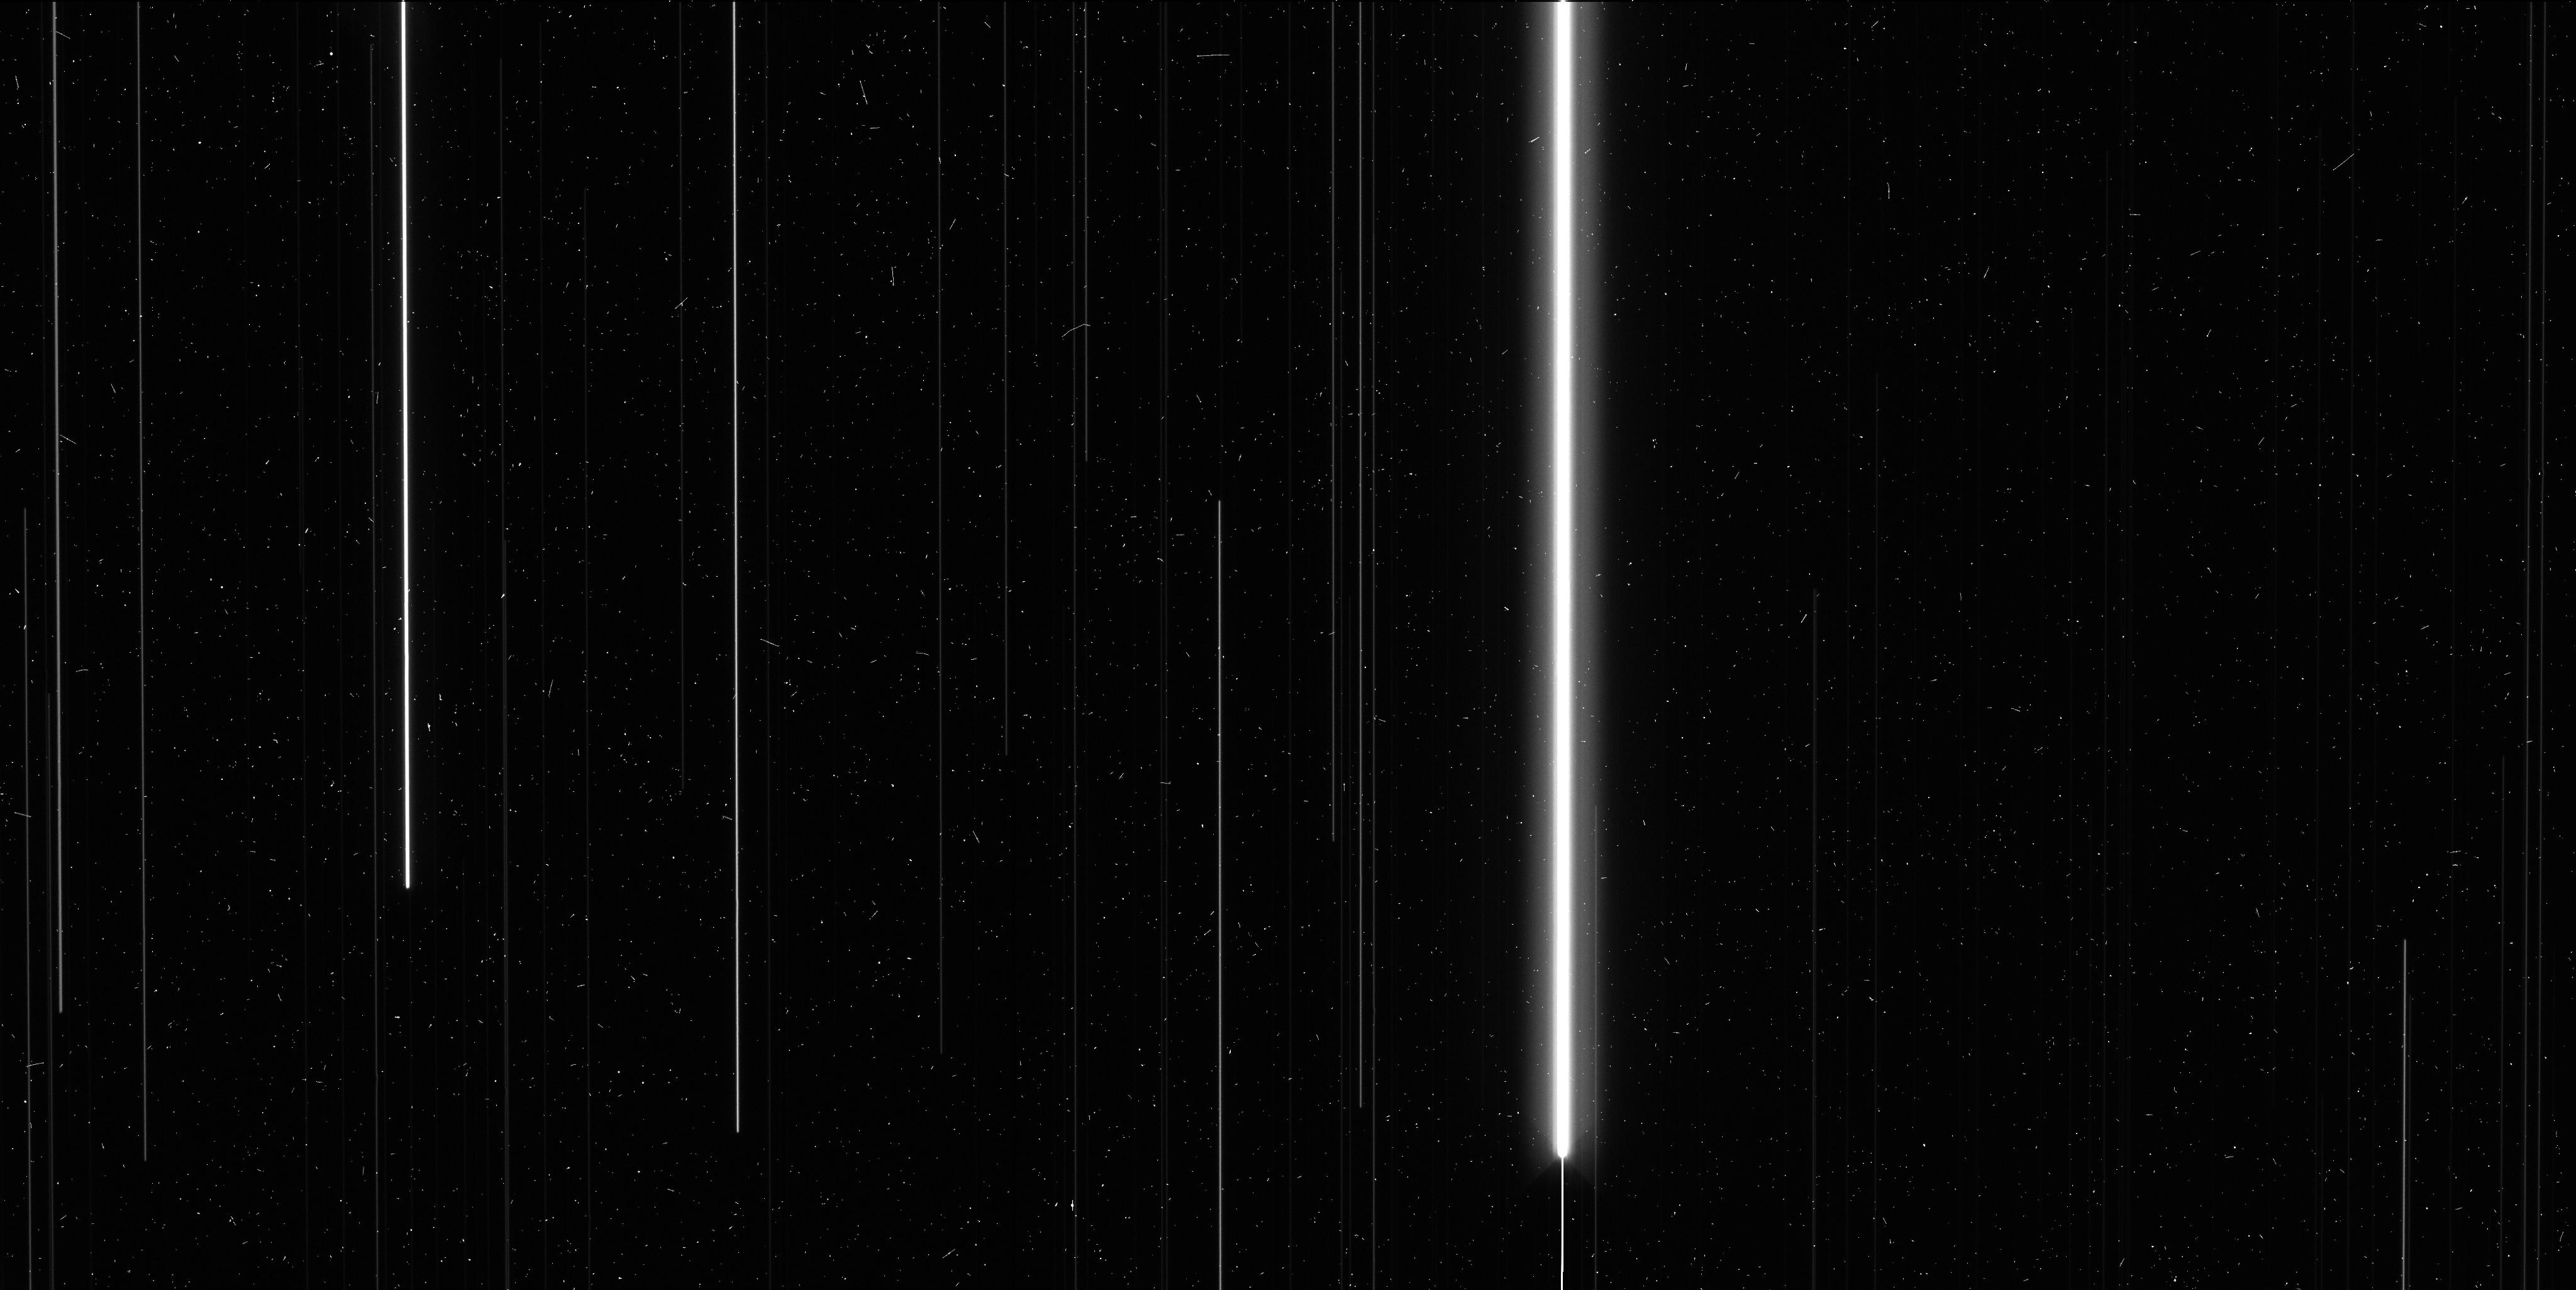
Target: V-SY-AUR
Instrument: WFC3/UVIS
Filter: F606W
Exposure: 7 min
Observation ID: ibx202j9q

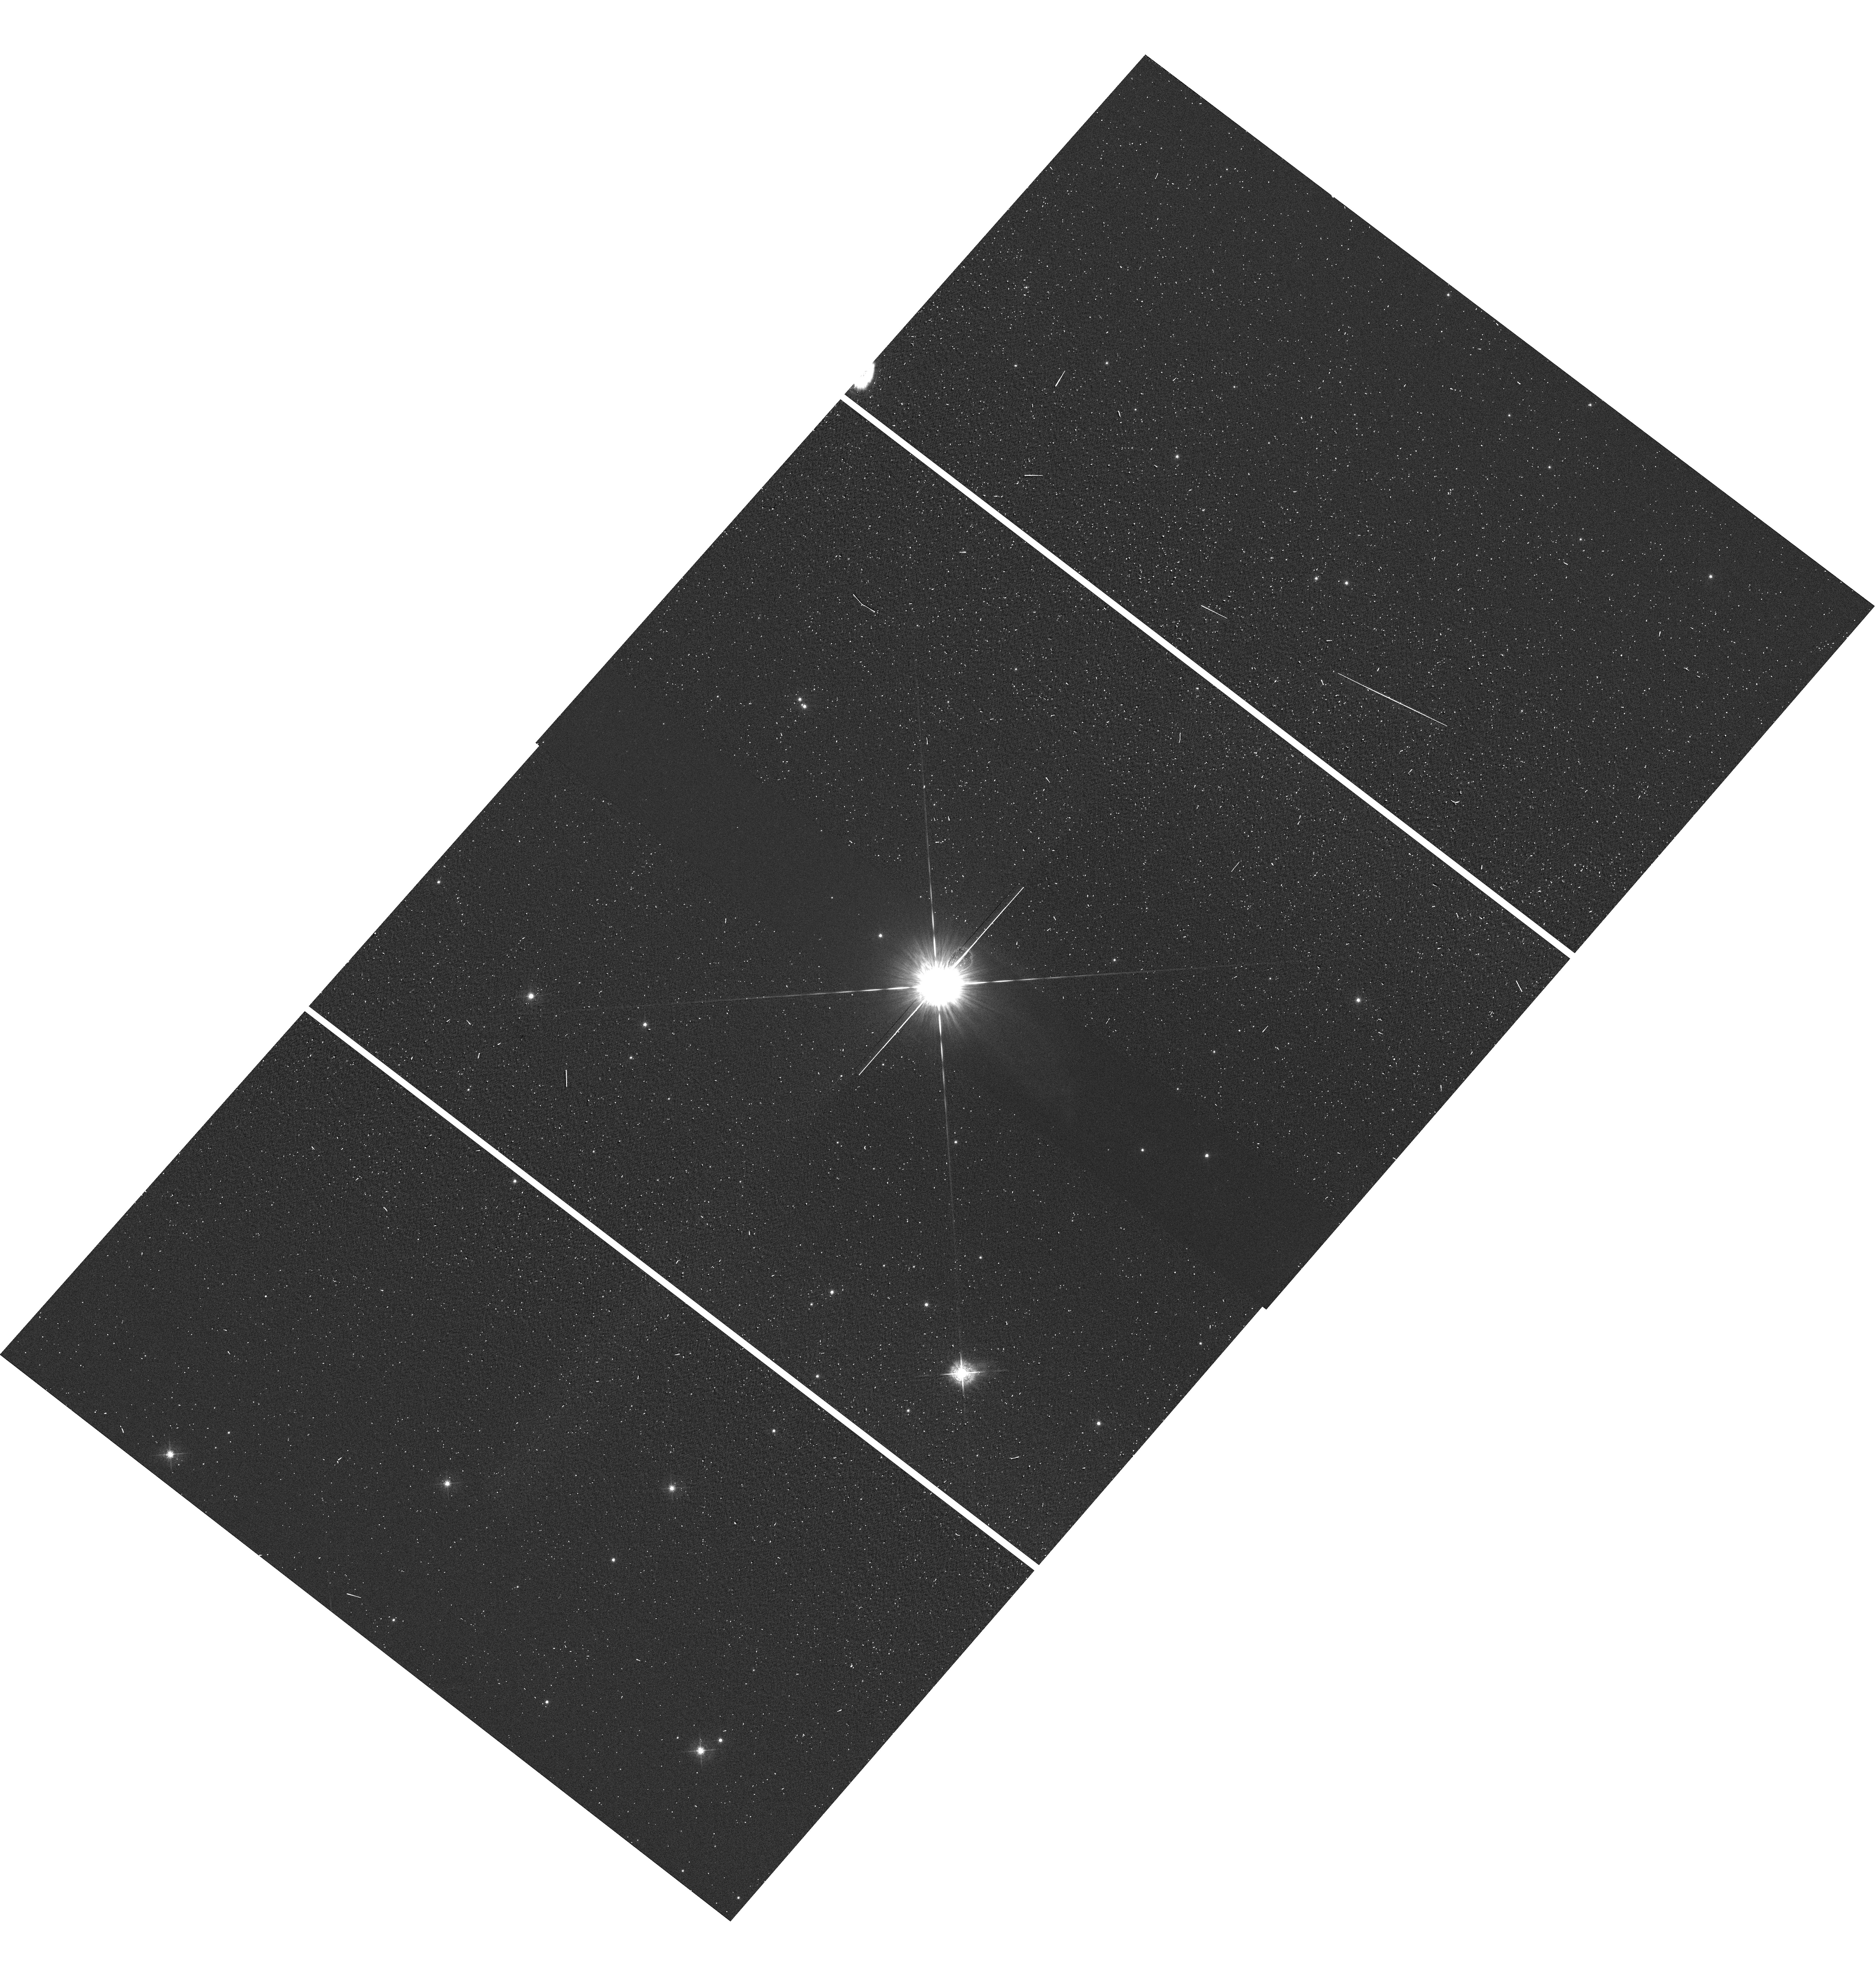
Target: V-RX-AUR
Instrument: WFC3/UVIS
Filter: F547M
Exposure: 1 min
Observation ID: hst_12794_01_wfc3_uvis_f547m_ibx201

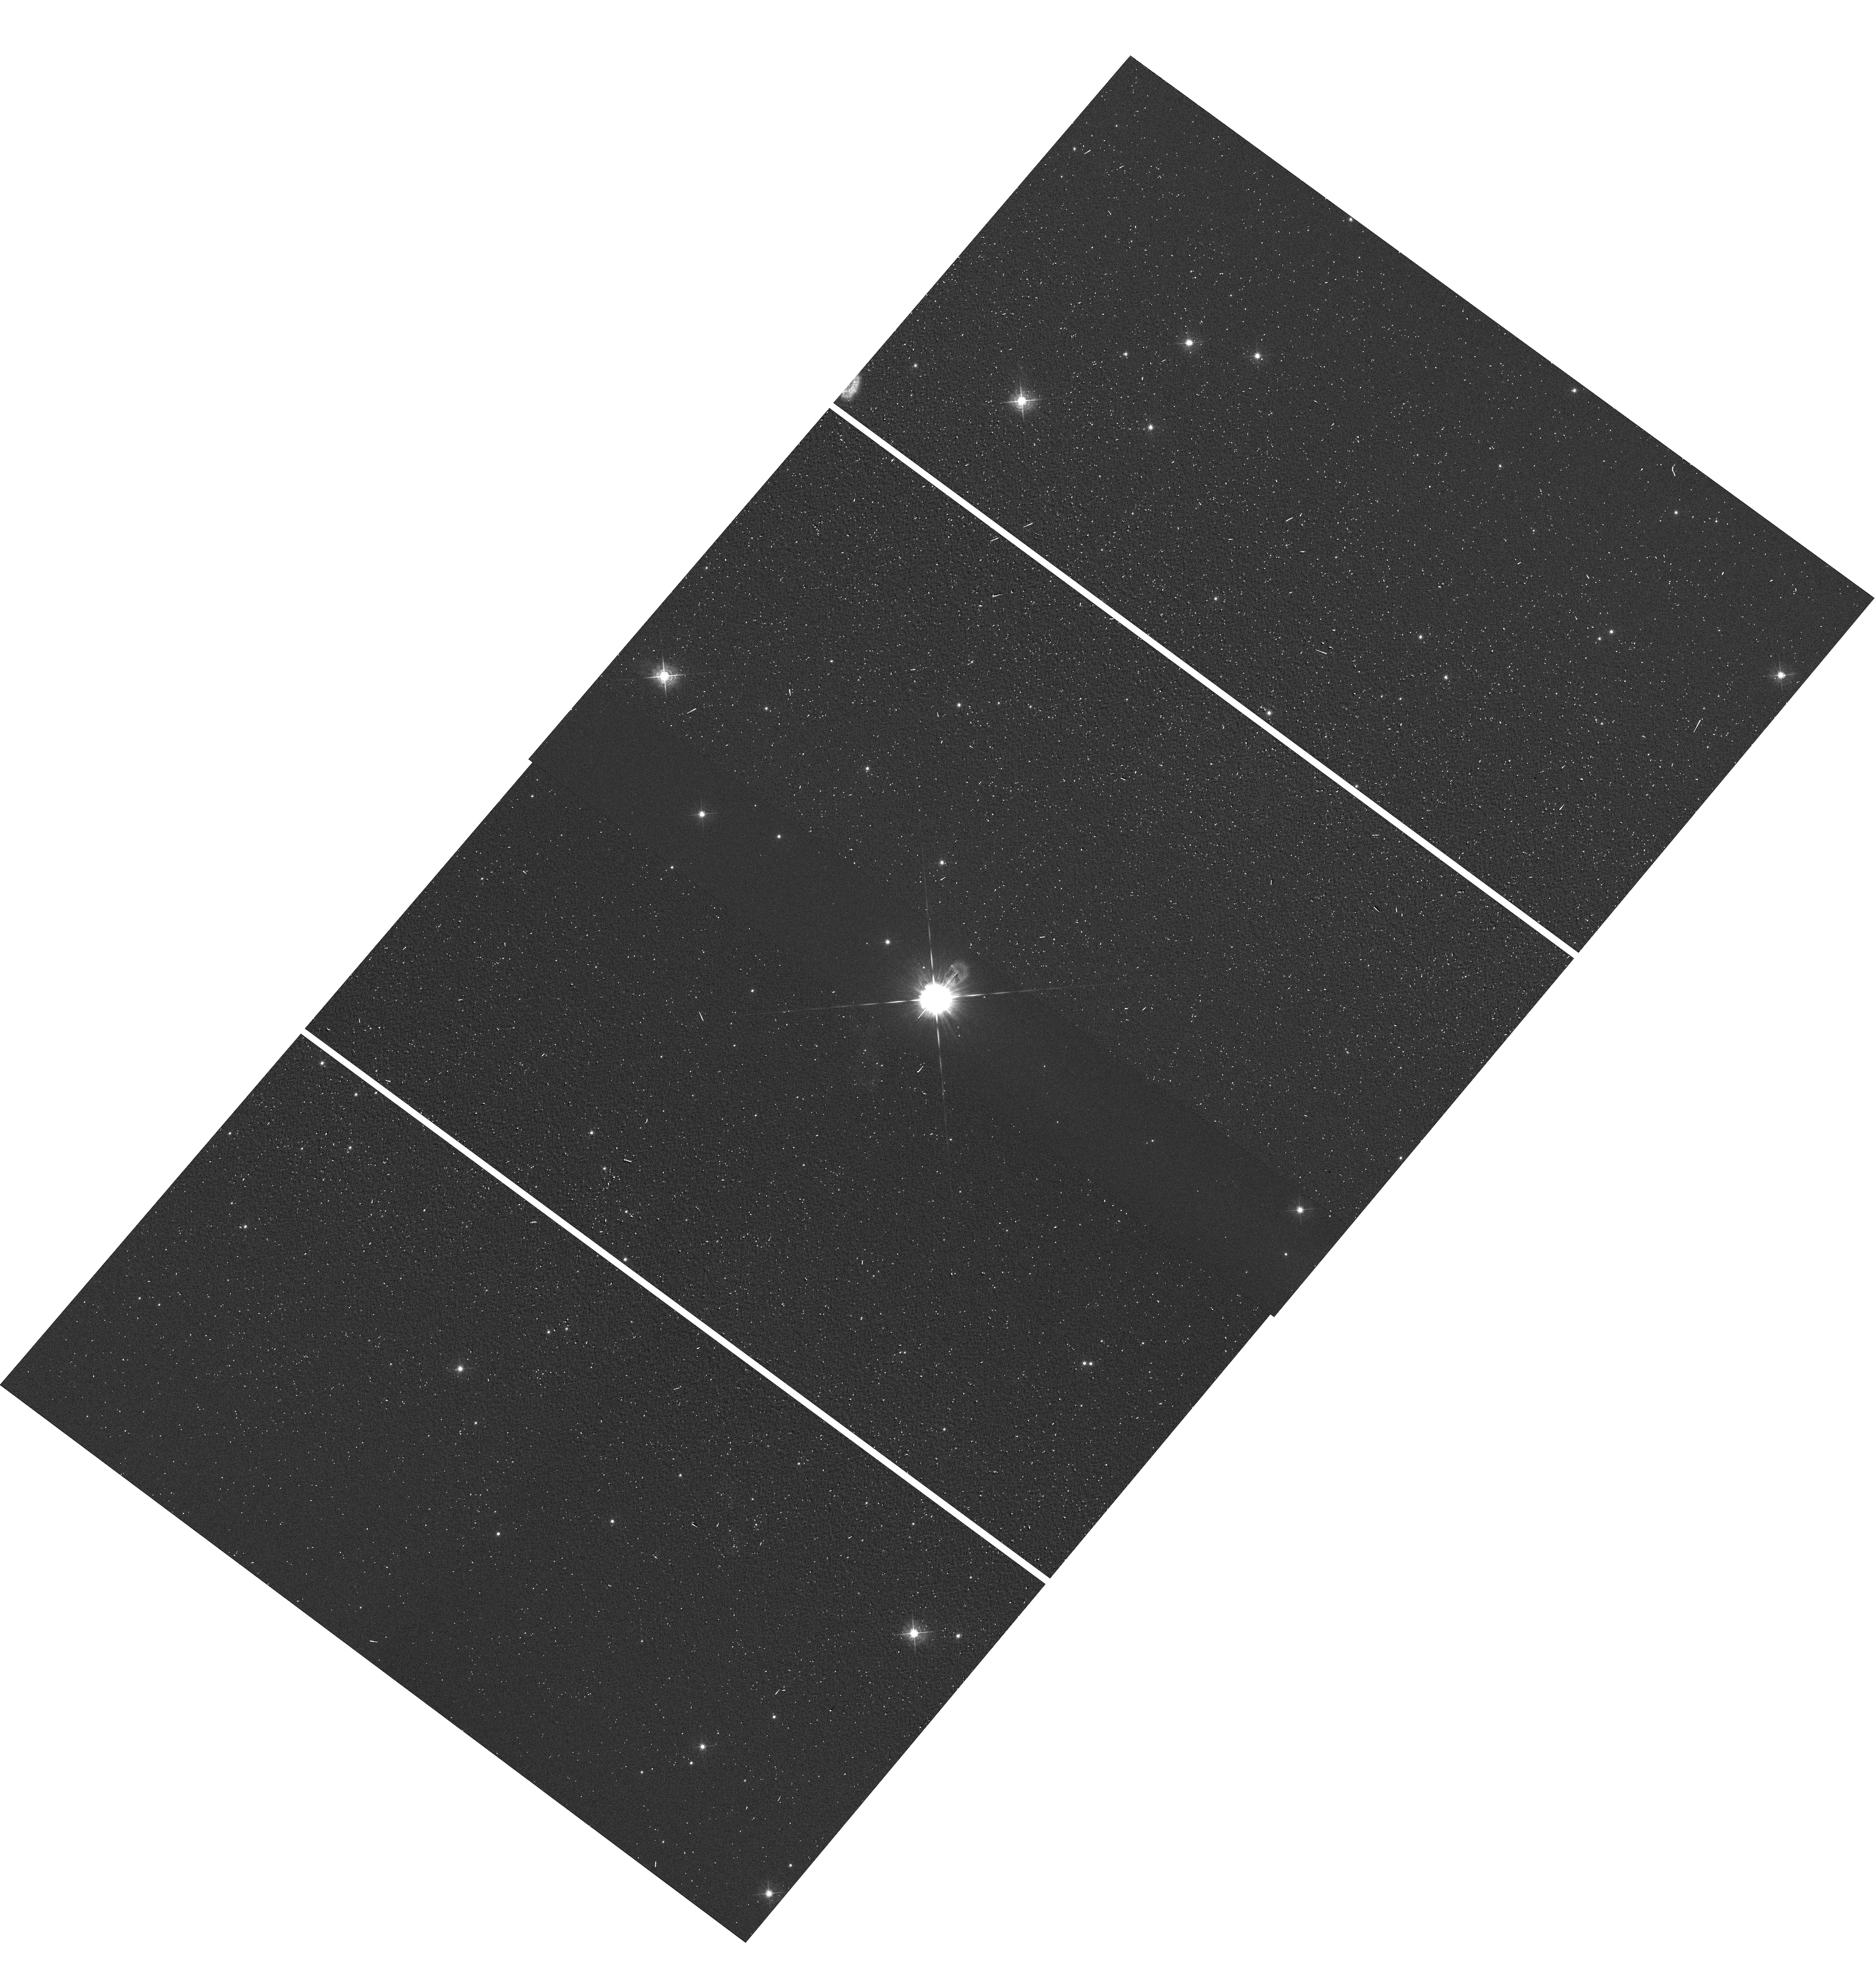
Target: V-SY-AUR
Instrument: WFC3/UVIS
Filter: F547M
Exposure: 1 min
Observation ID: hst_12794_02_wfc3_uvis_f547m_ibx202

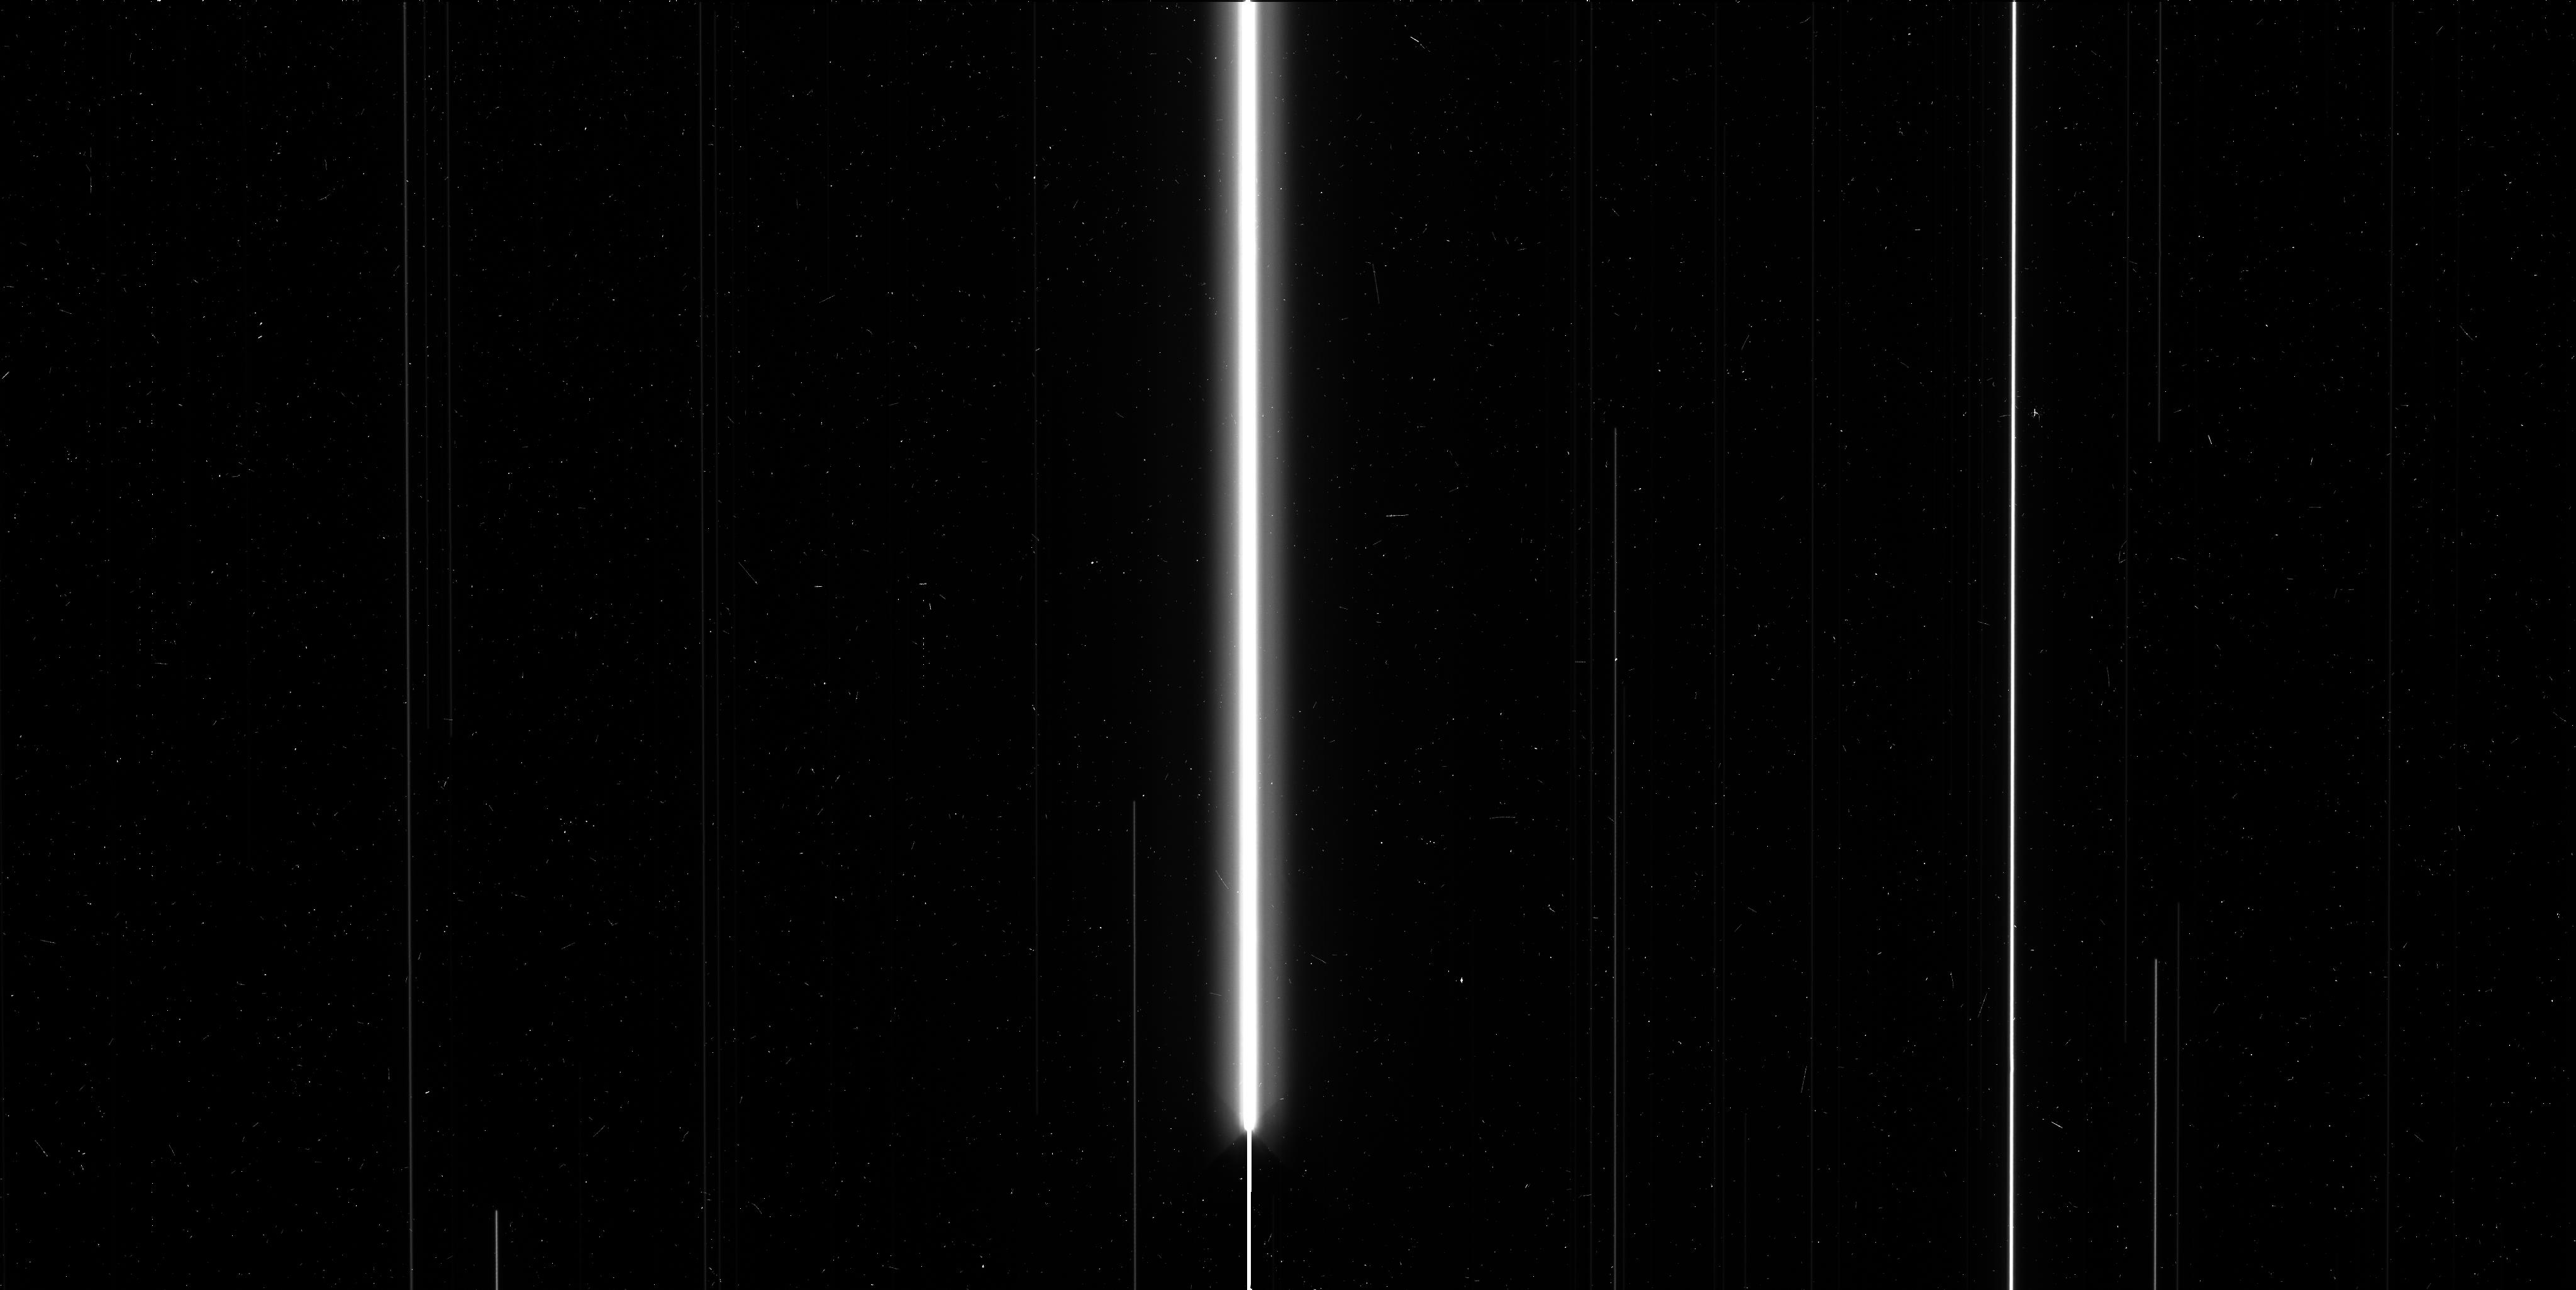
Target: V-RX-AUR
Instrument: WFC3/UVIS
Filter: F606W
Exposure: 7 min
Observation ID: ibx201p4q

Repeatability of High Precision Photometry and Astrometry in Spatially Scanned UVIS Data (PI: MacKenty, John W.)

2 orbits of repeated scanning in the same filter, F606W, of each of the two rich star fields in program DD GO 12679 to determine the repeatability or lack thereof of high precision astrometry from spatial scanning data. The data is intended to explore a time-dependence or spatial dependence of the astrometry sampled at different points in the orbit to sample different breathing, velocity aberration, etc. We expect this data will allow us to push astrometry beyond the present HST calibration, benefiting current astrometry programs and opening up an enhanced capability for future programs.